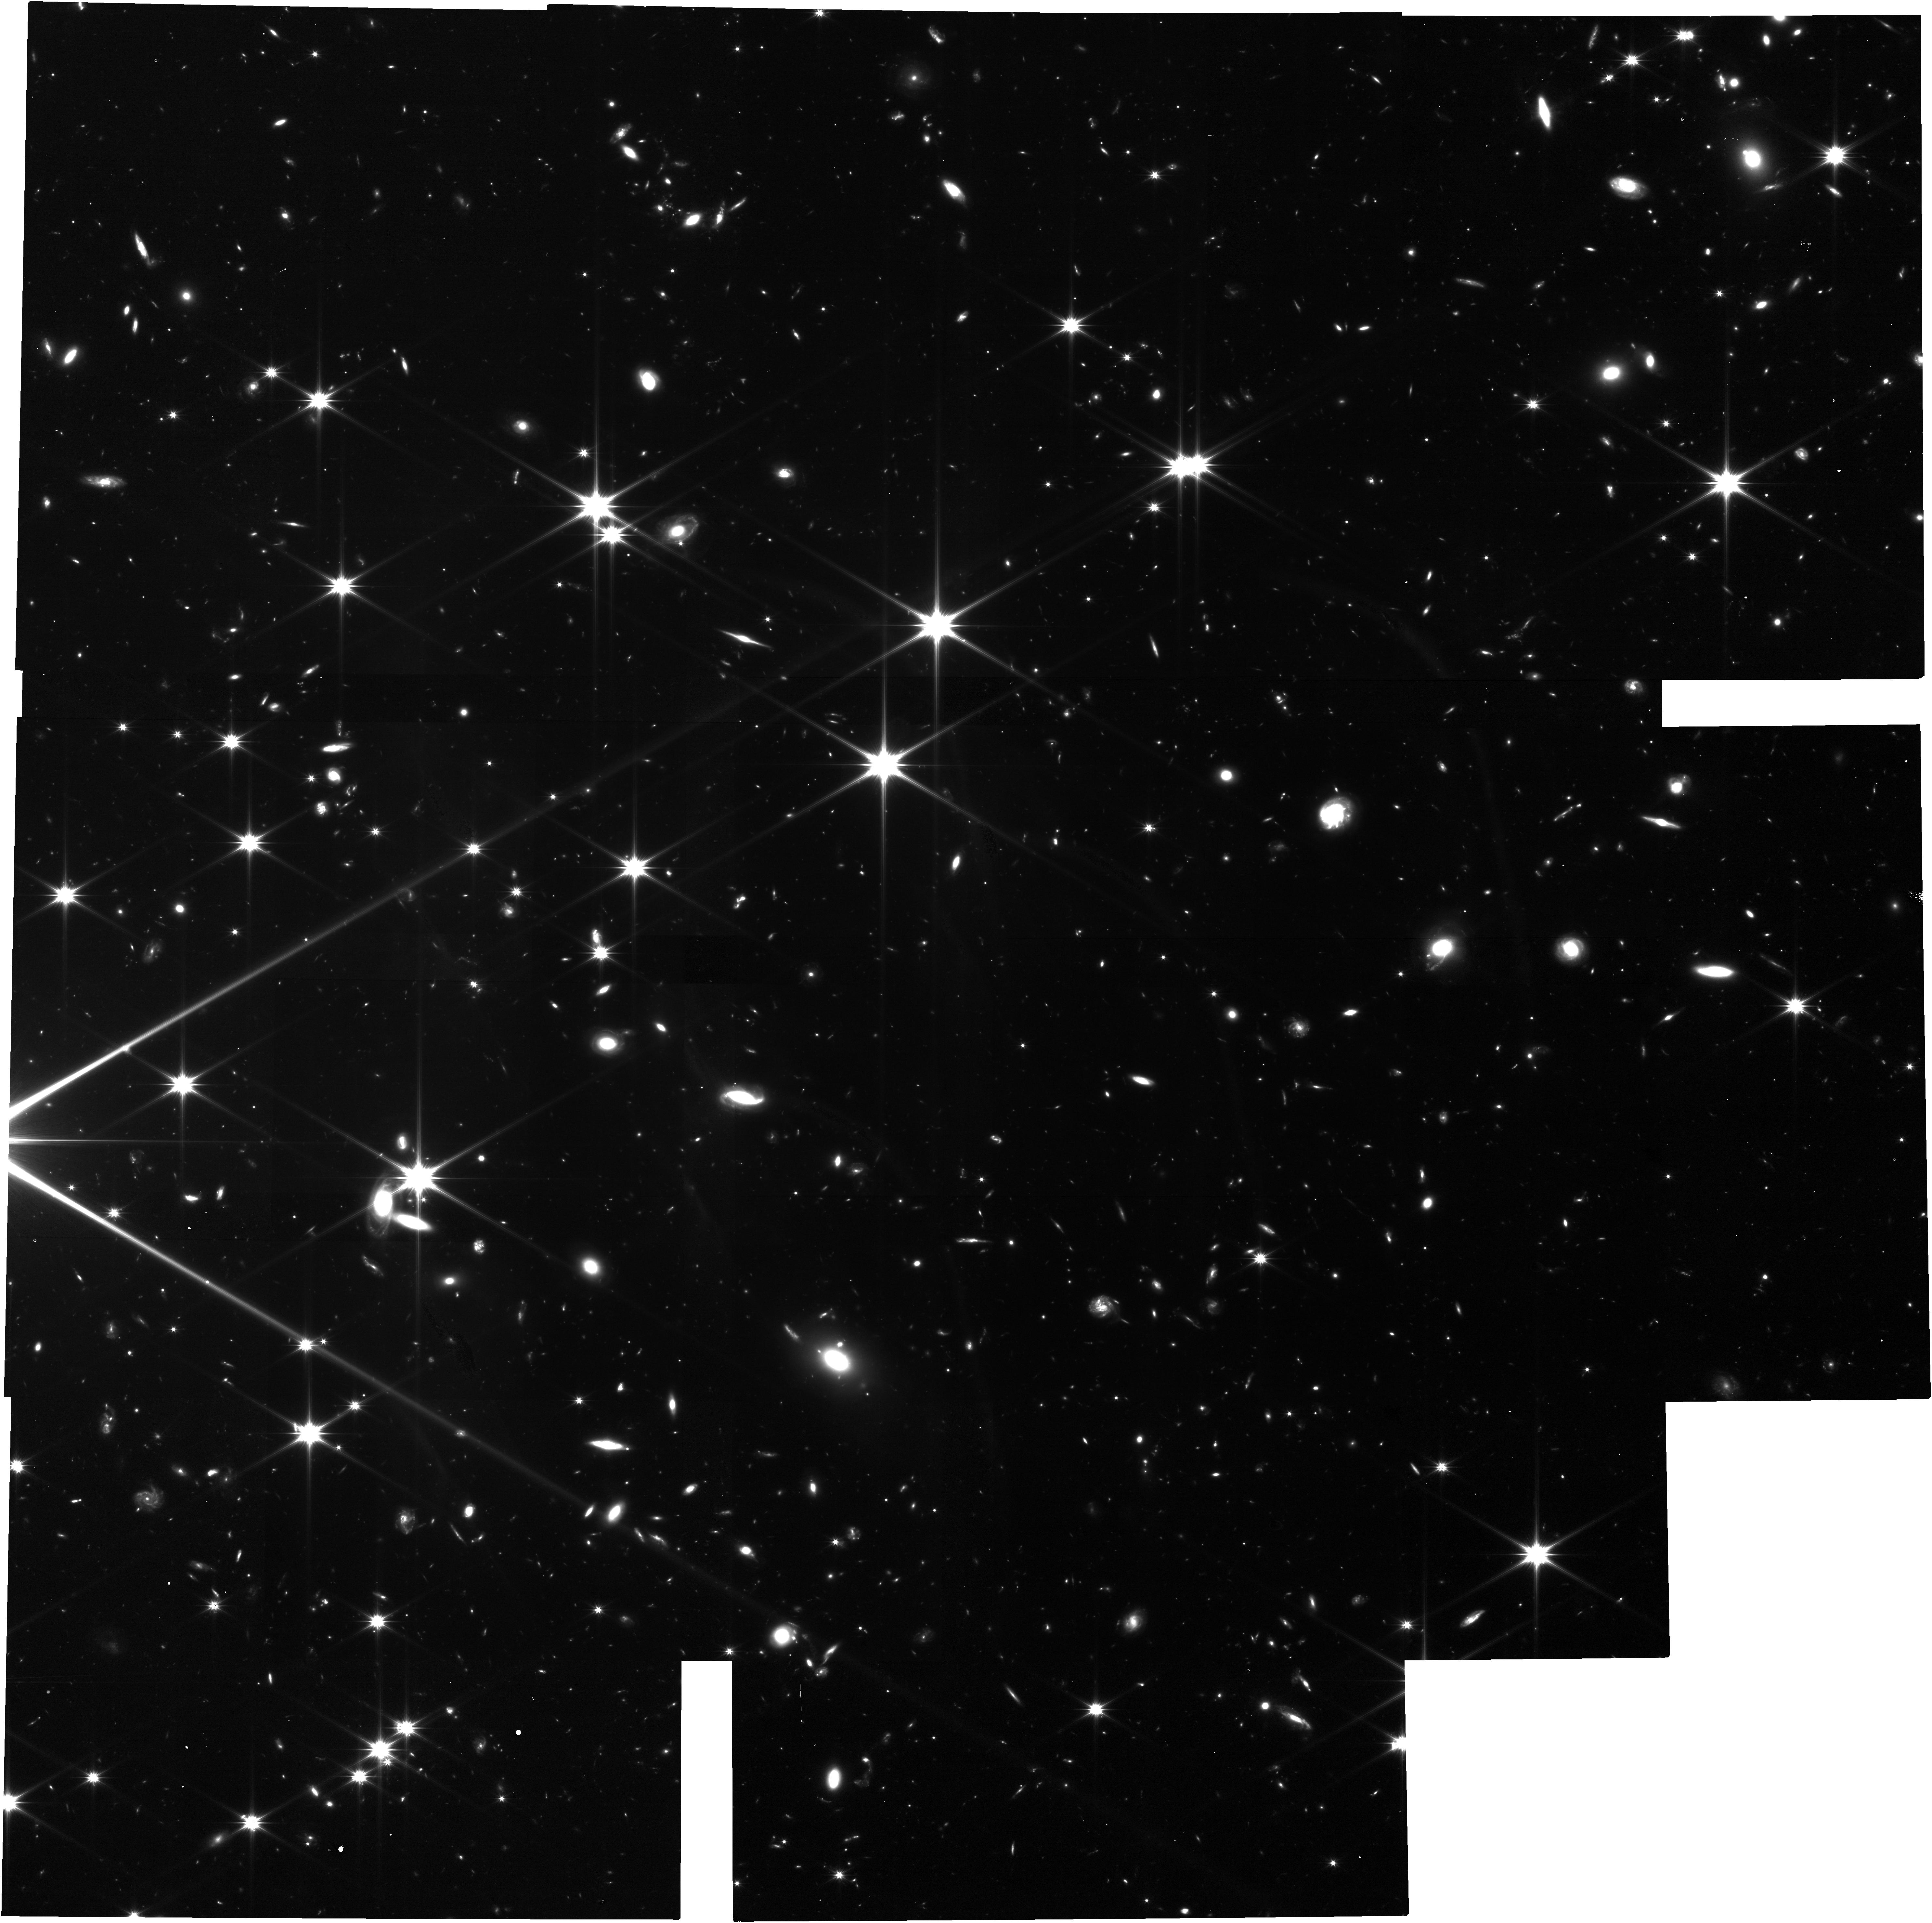
Target: GRB110112A
Instrument: NIRCAM
Filter: F150W2
Exposure: 2.1 h
Observation ID: jw03134-o004_t004_nircam_clear-f150w2

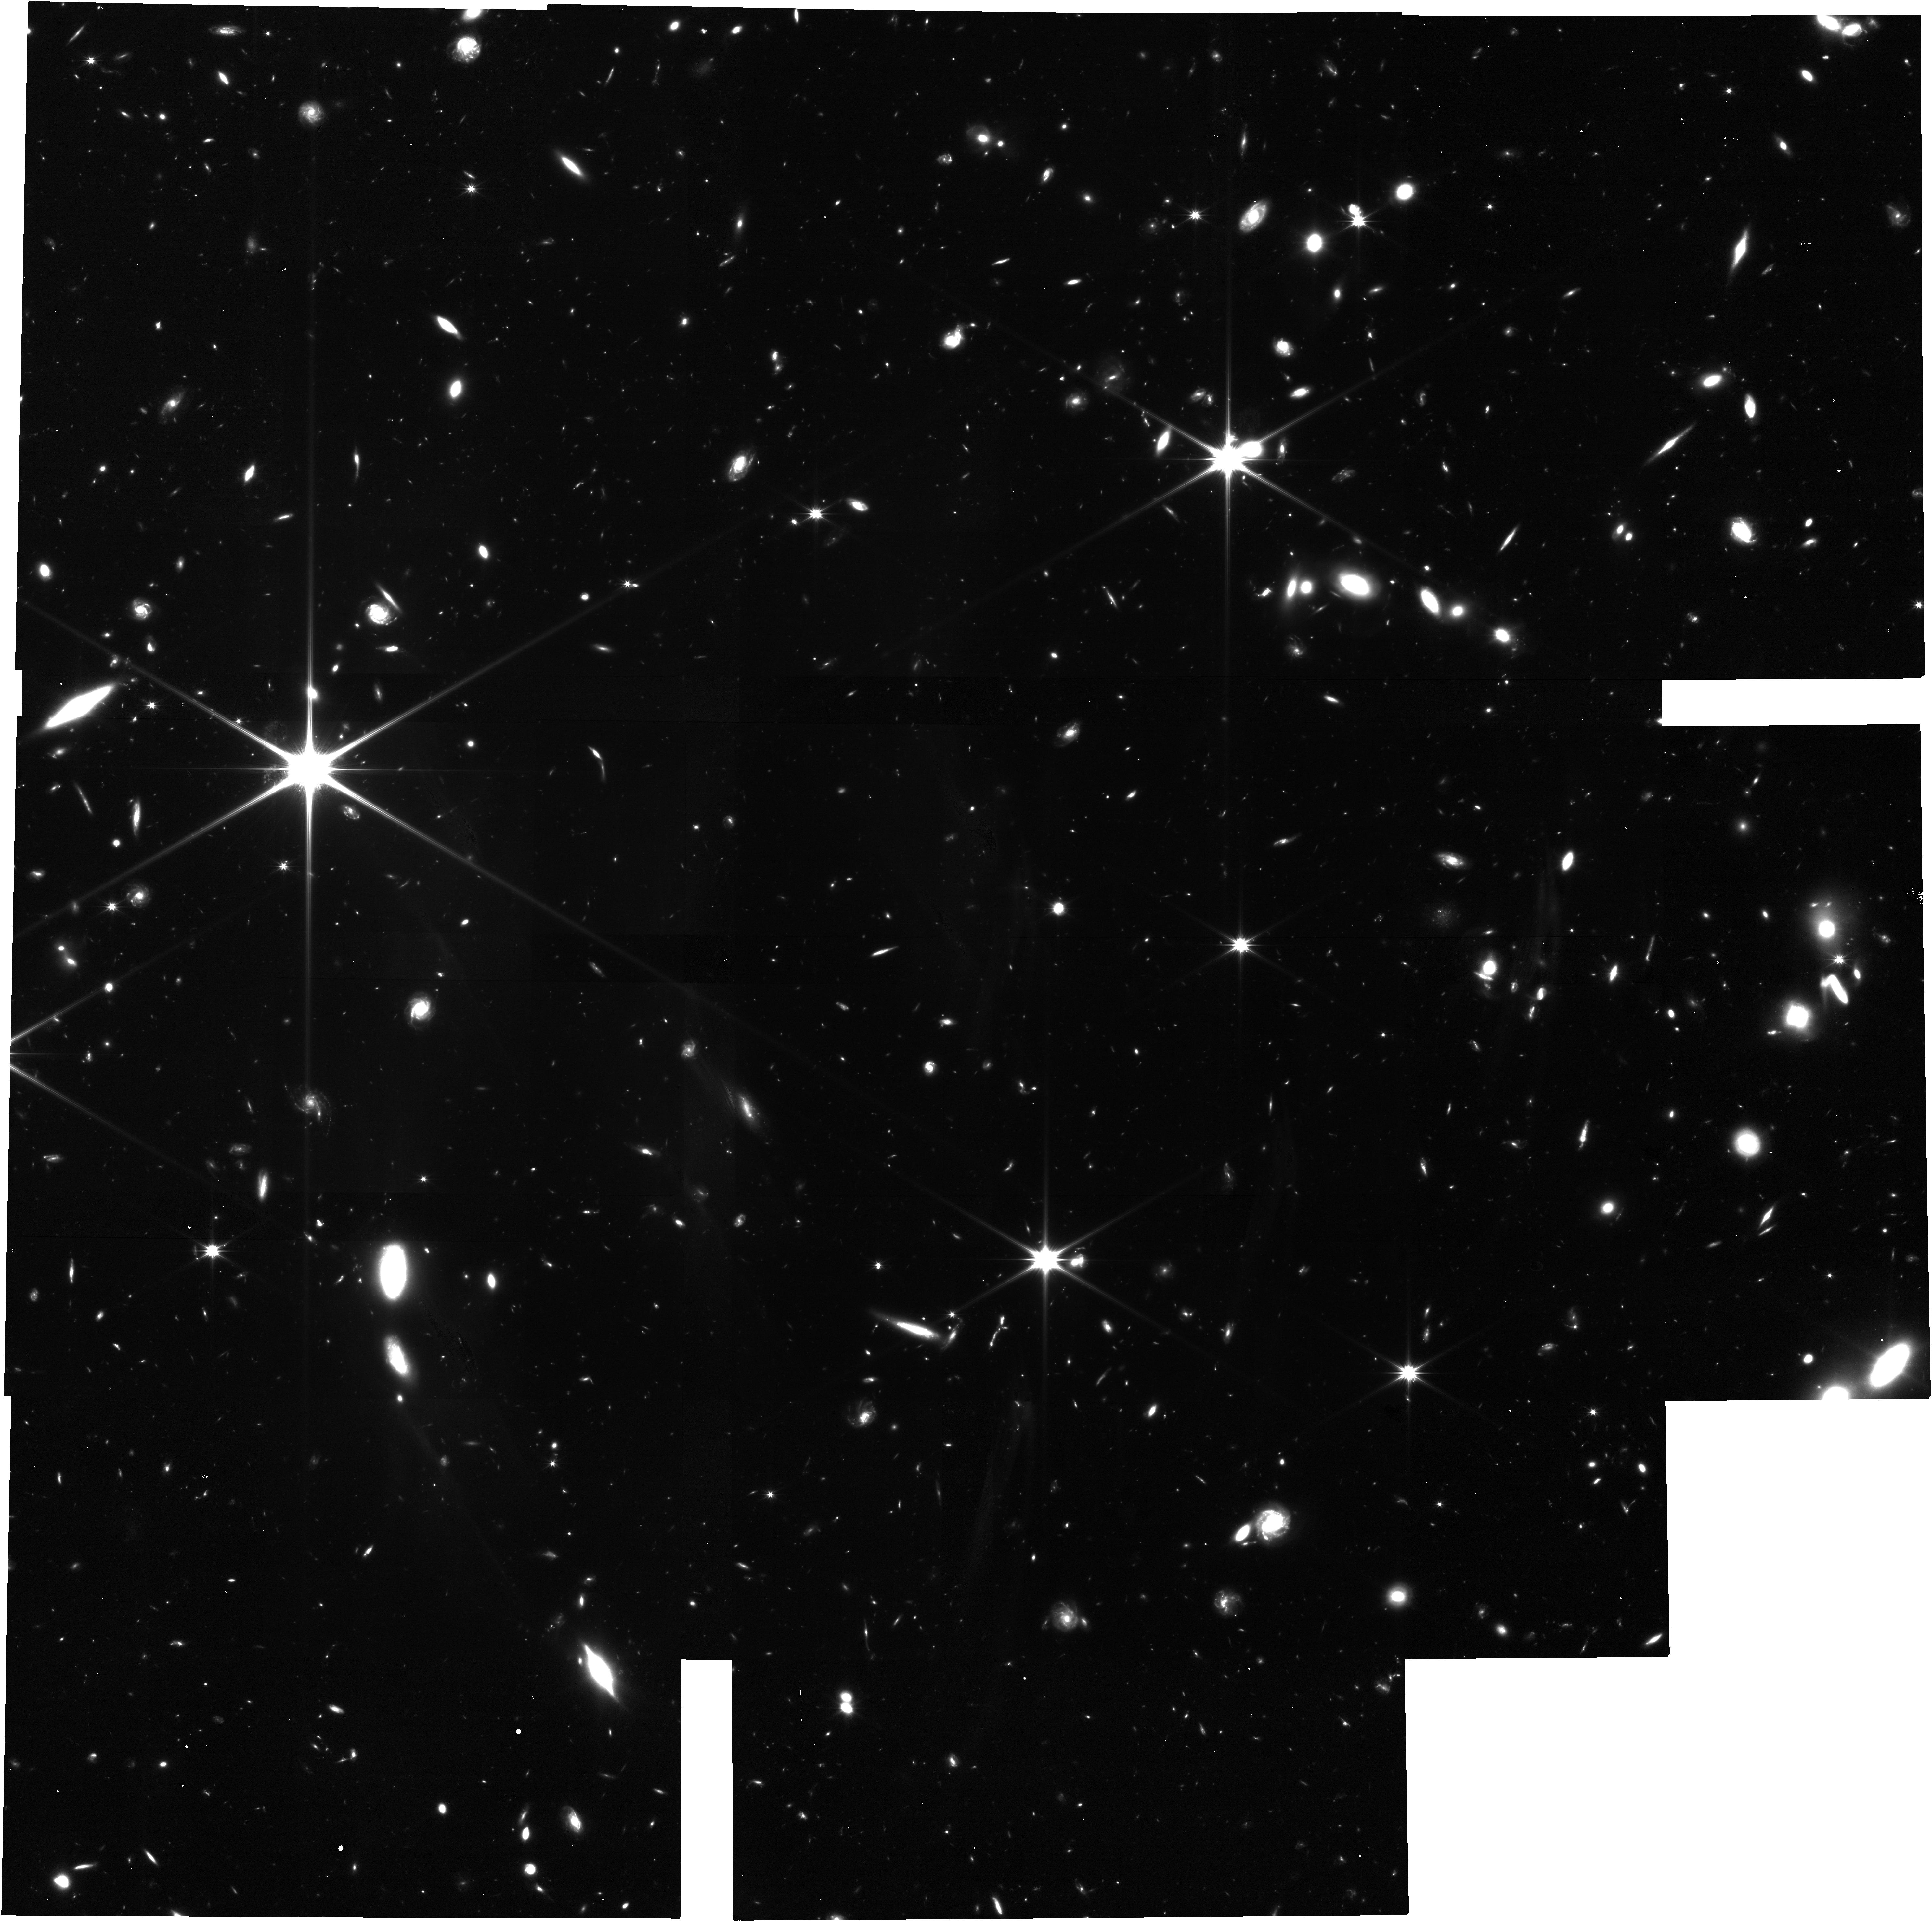
Target: GRB150423A
Instrument: NIRCAM
Filter: F150W2
Exposure: 2.1 h
Observation ID: jw03134-o006_t006_nircam_clear-f150w2

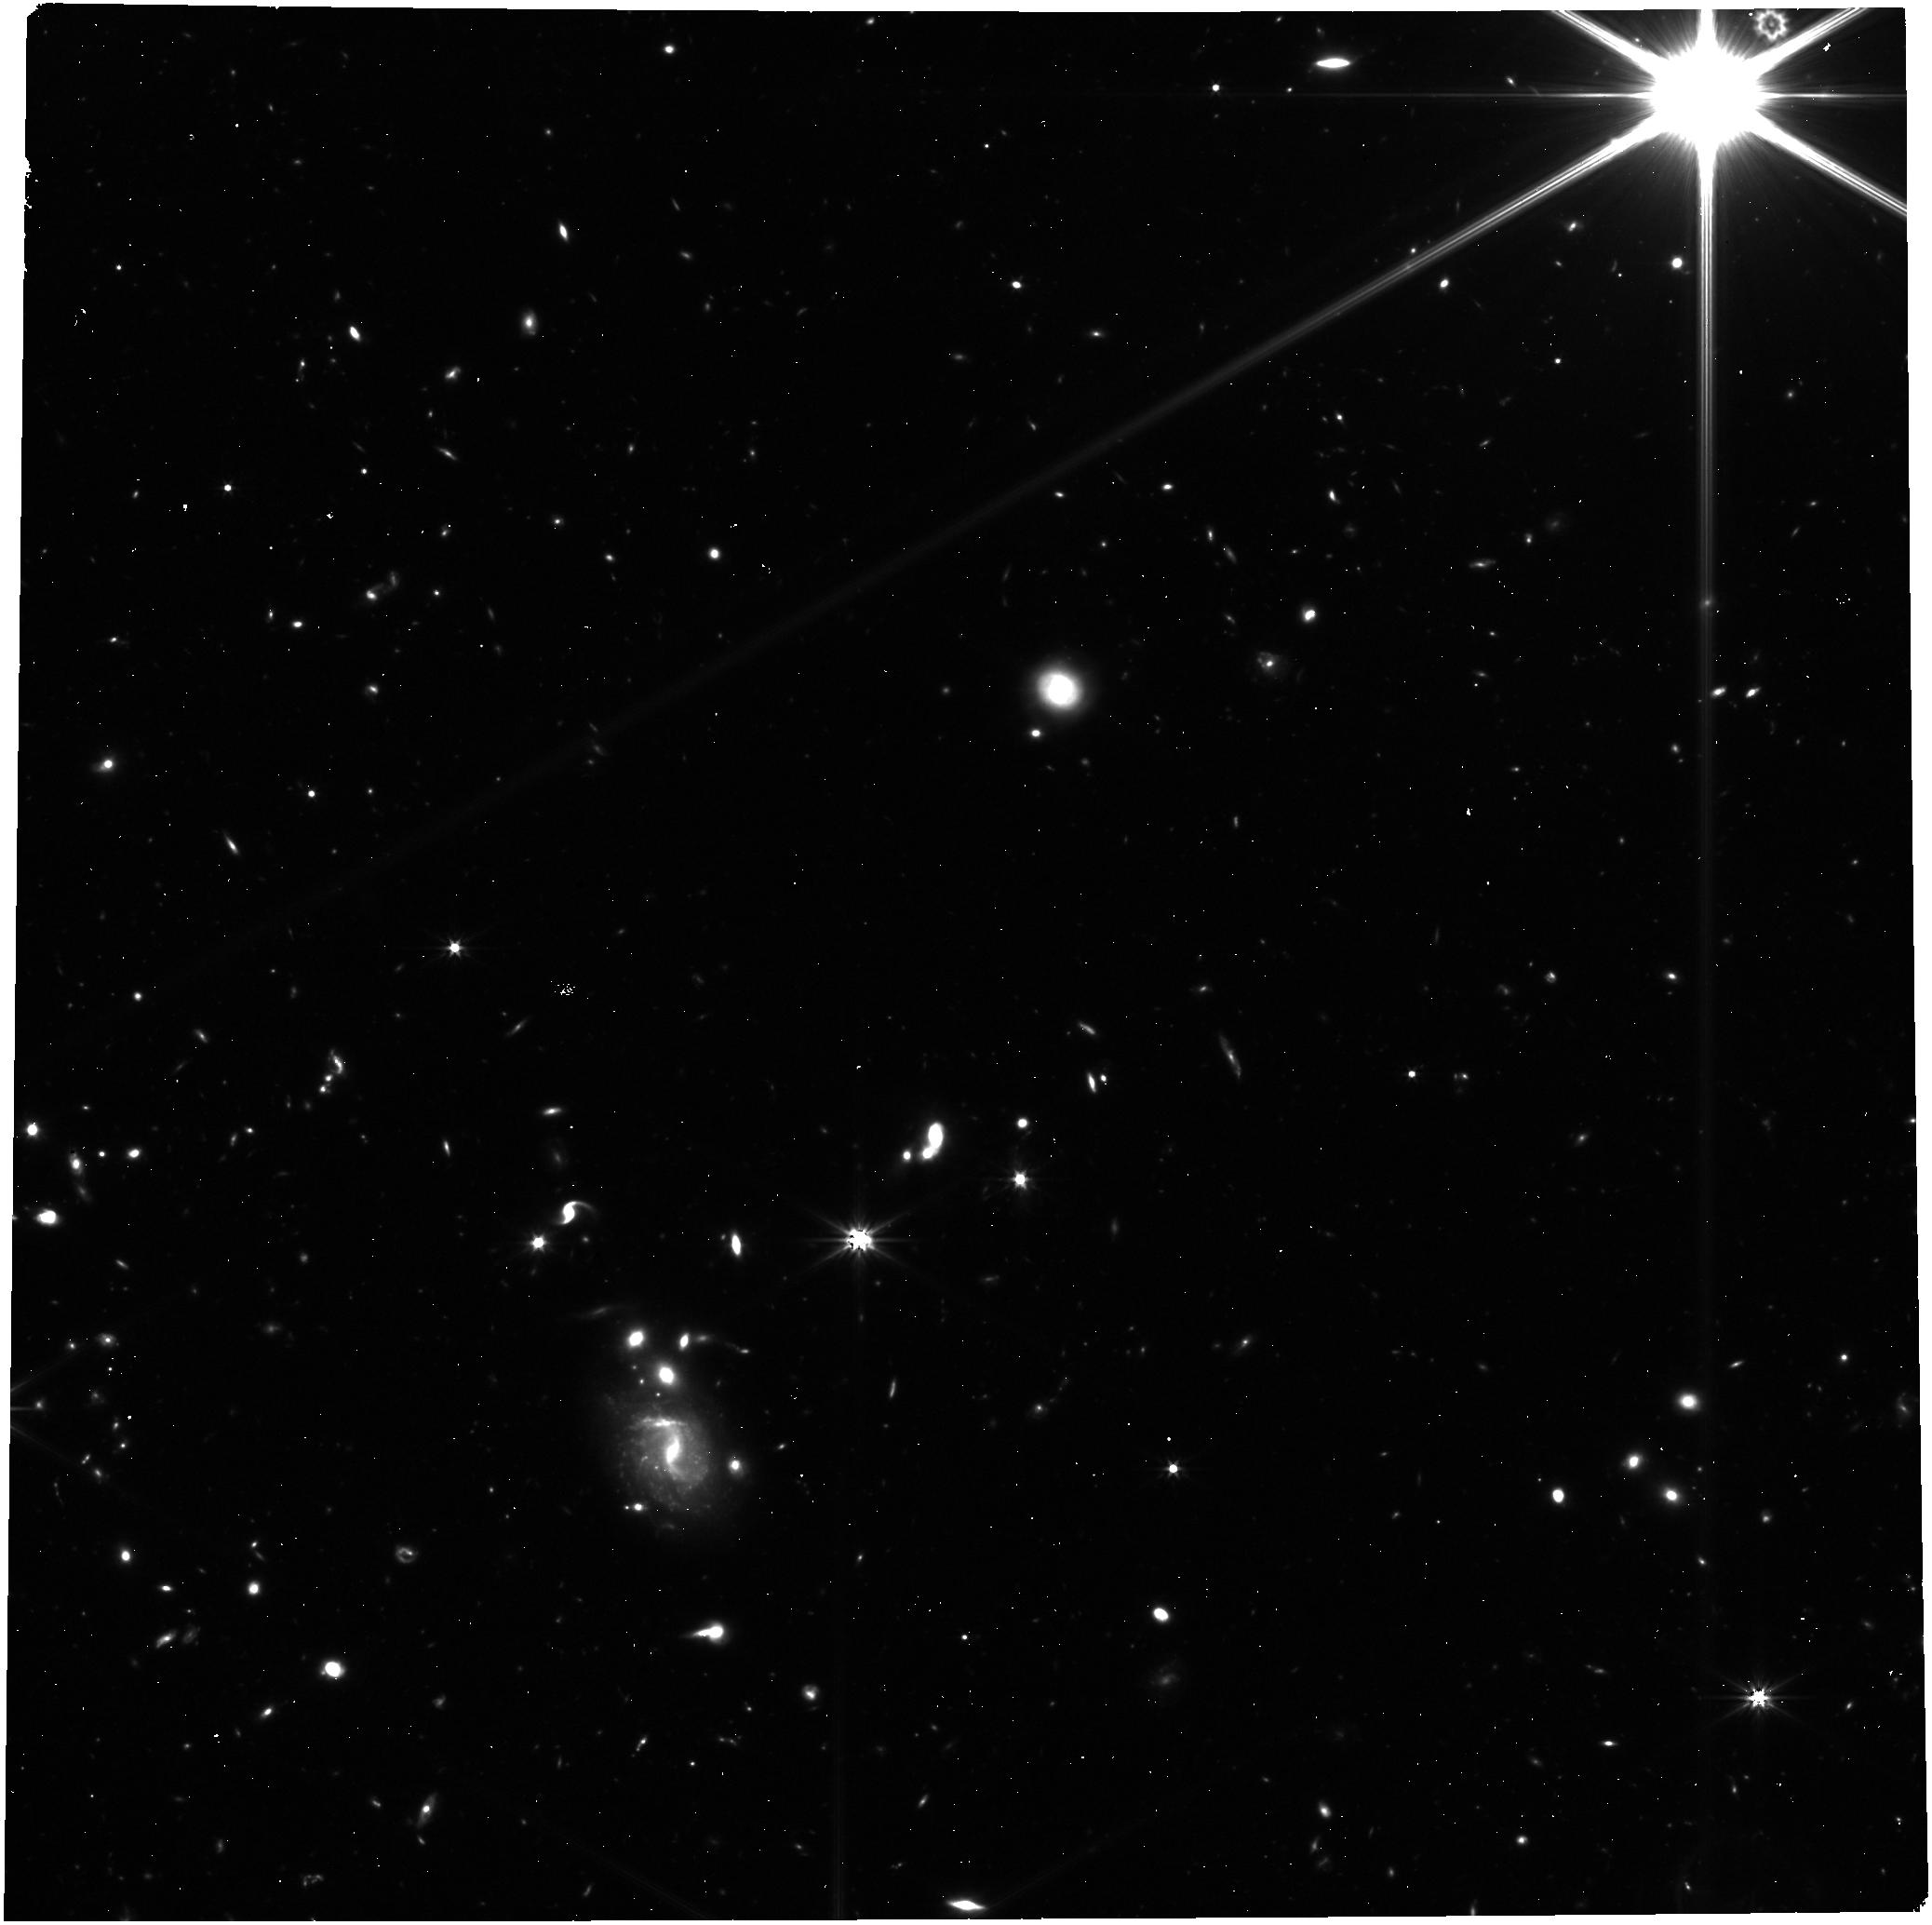
Target: GRB130912A
Instrument: NIRCAM
Filter: F322W2
Exposure: 31 min
Observation ID: jw03134-o005_t005_nircam_clear-f322w2

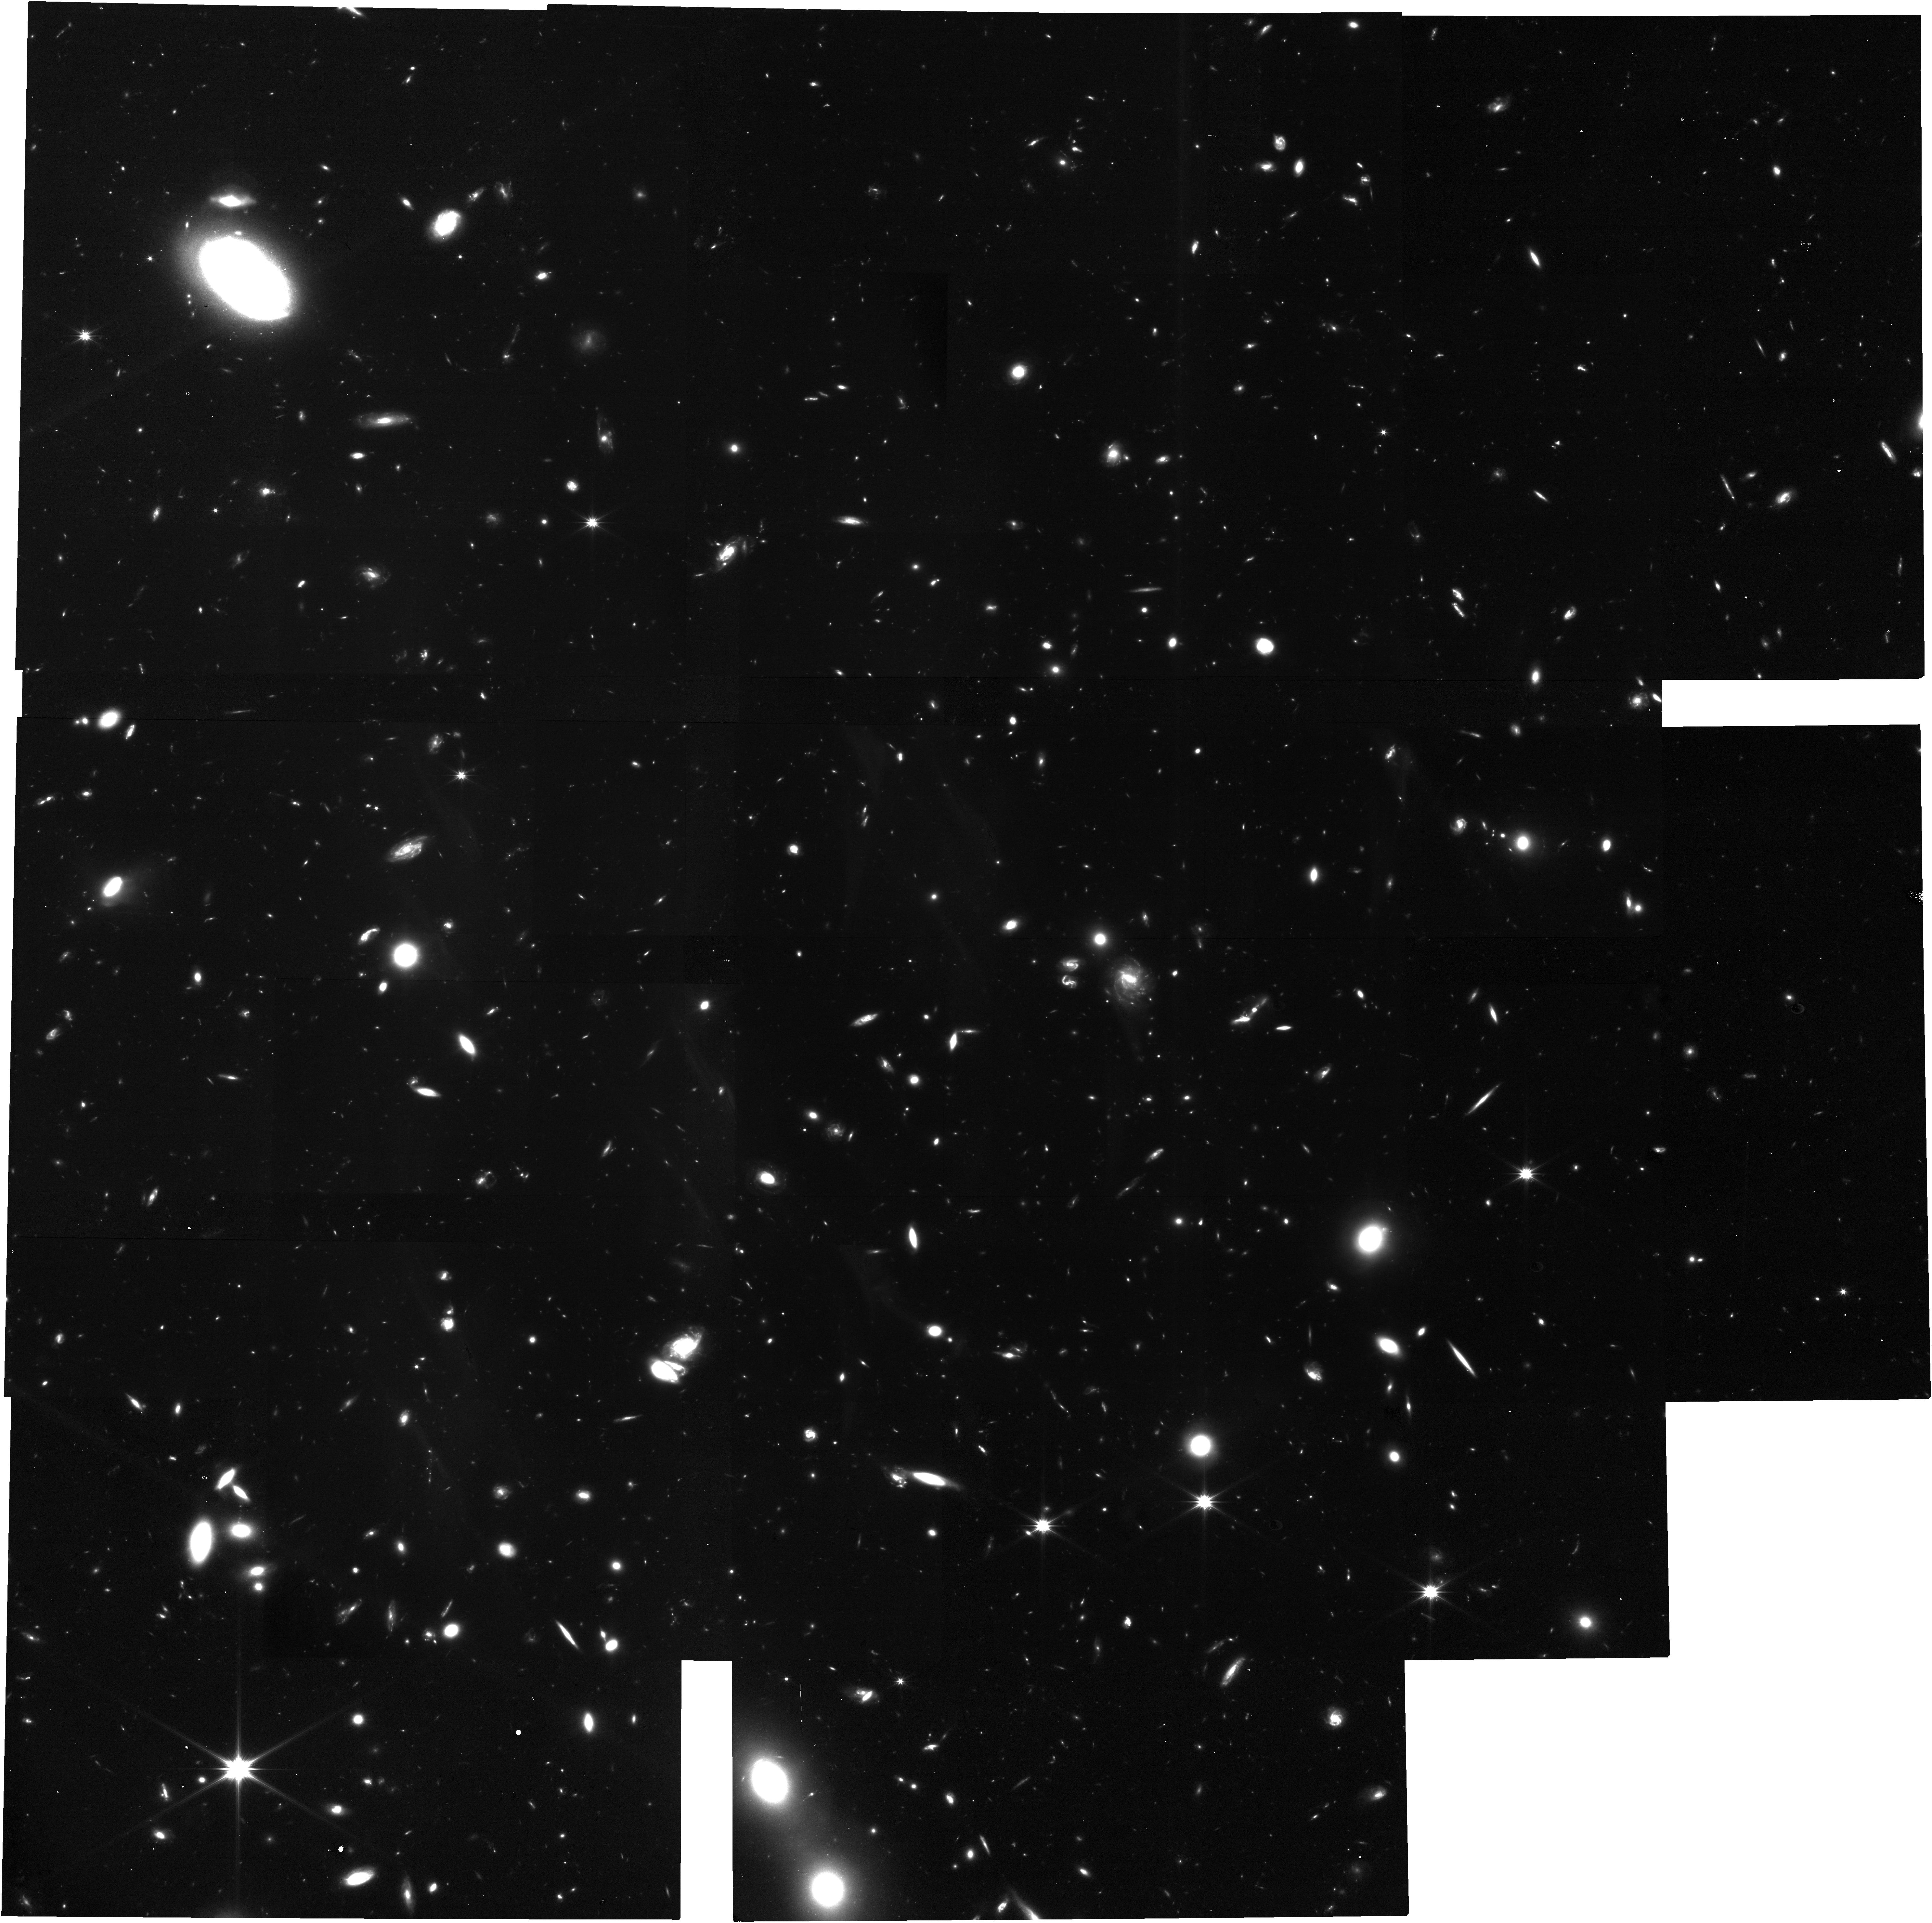
Target: GRB090515
Instrument: NIRCAM
Filter: F150W2
Exposure: 2.1 h
Observation ID: jw03134-o002_t002_nircam_clear-f150w2

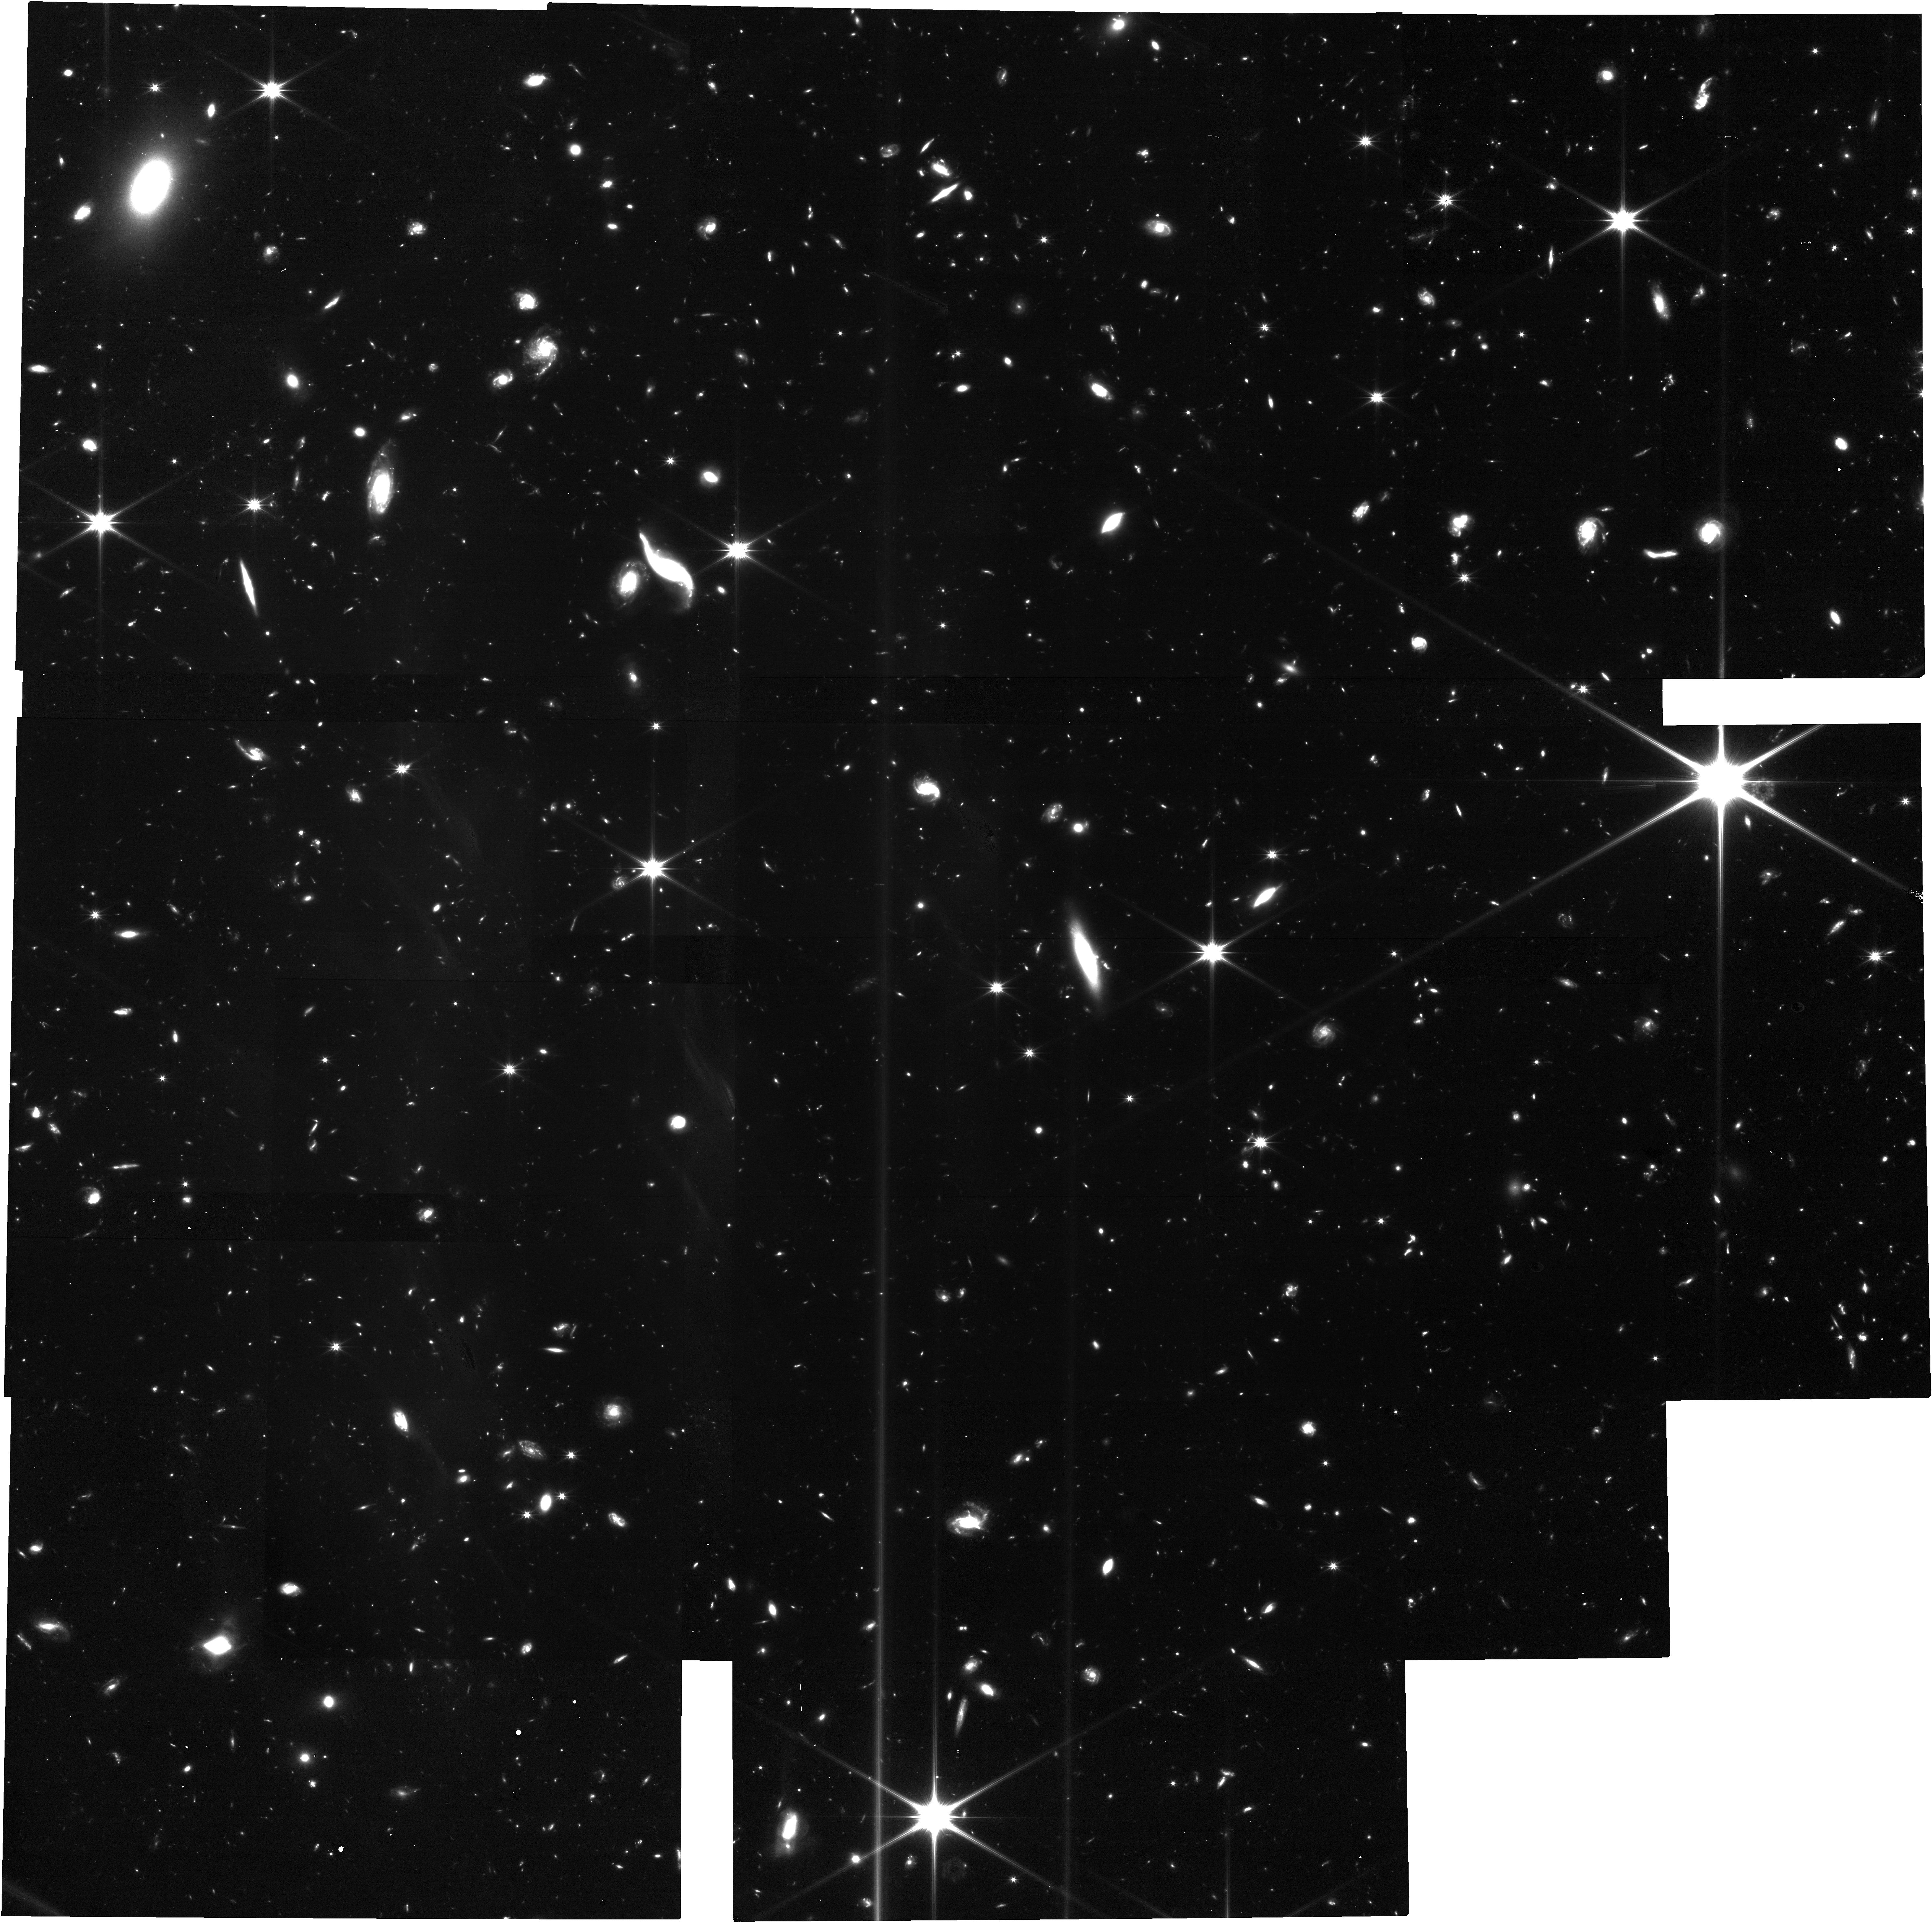
Target: GRB061201
Instrument: NIRCAM
Filter: F150W2
Exposure: 2.1 h
Observation ID: jw03134-o001_t001_nircam_clear-f150w2

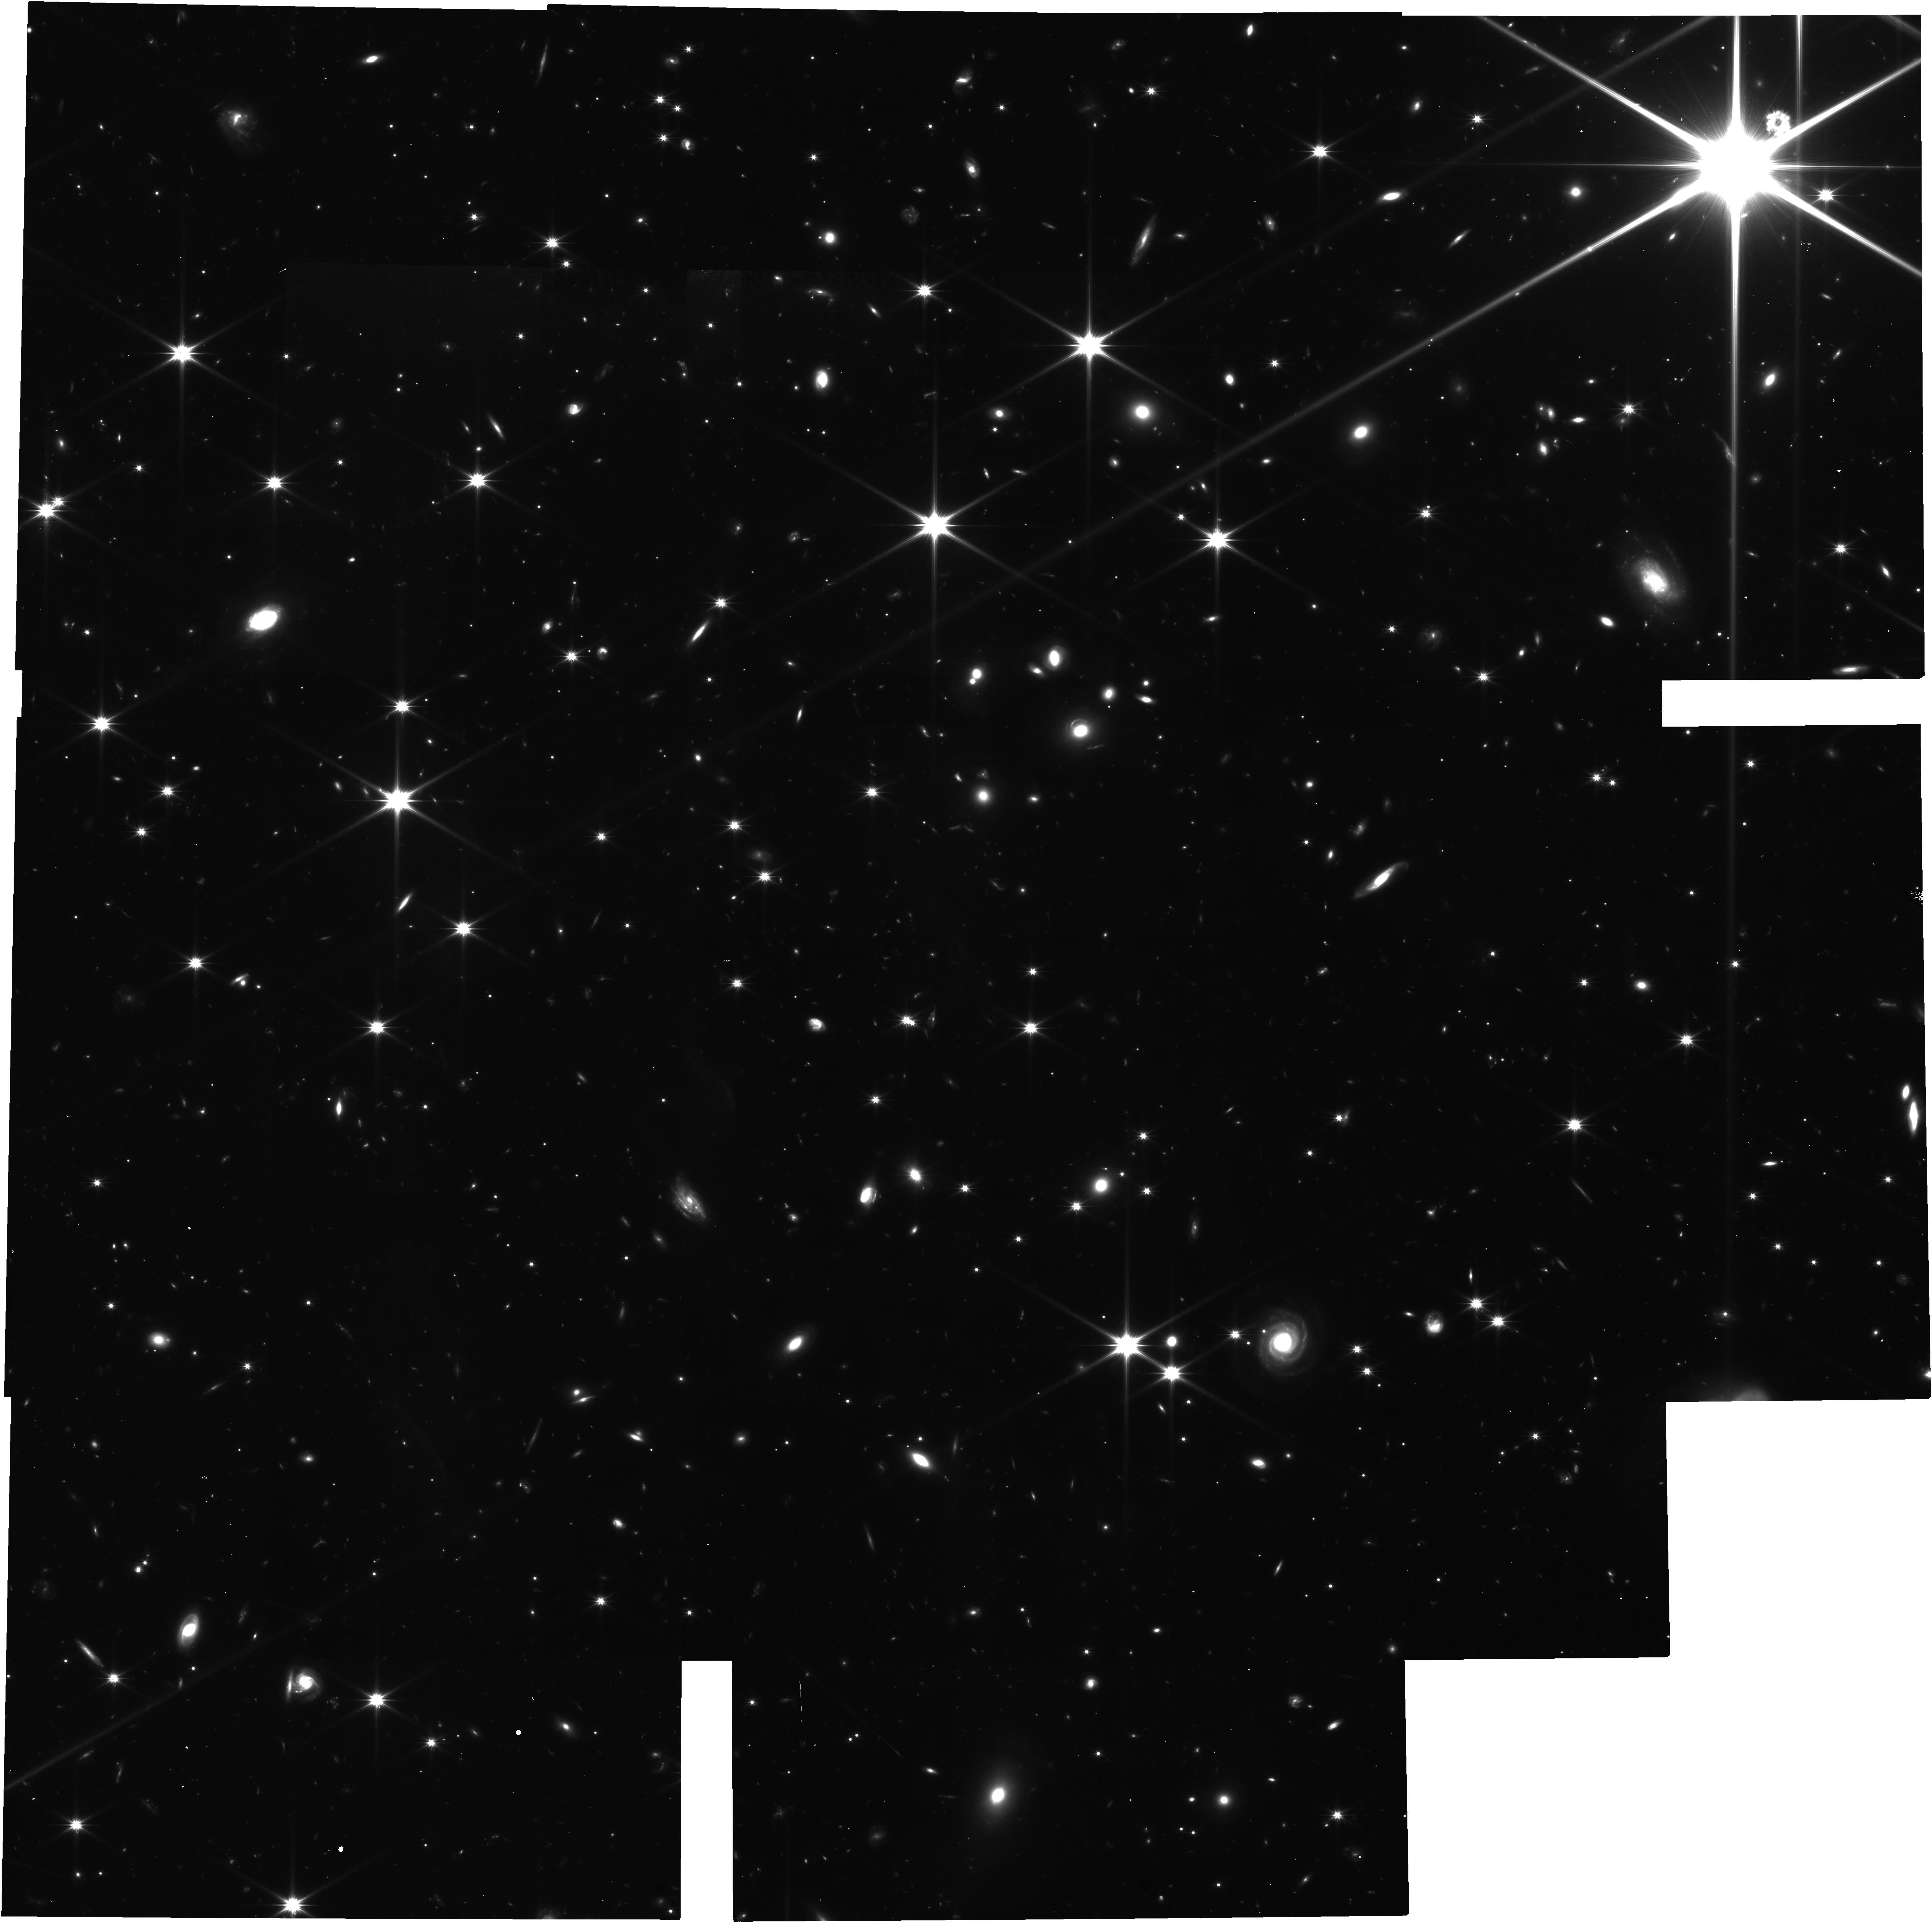
Target: GRB091109B
Instrument: NIRCAM
Filter: F150W2
Exposure: 2.1 h
Observation ID: jw03134-o003_t003_nircam_clear-f150w2

The Origins of Hostless Short Gamma-ray Bursts (PI: Gompertz, Benjamin Paul)

Short gamma-ray bursts (SGRBs) are explosive transients that can be seen at cosmological distances. They have been confirmed to be driven by compact object mergers and to produce kilonovae, the radioactive signature of heavy element nucleosynthesis. SGRBs are therefore valuable markers for r-process enrichment throughout the Universe, and for the rates and merger delay times of compact binaries through cosmic time. Because they fade fast, their redshifts must be derived via association with a likely host galaxy, whose redshift is measured as a proxy. However, in a number of cases no suitable host is seen to HST depths, despite precise (sub-arcsecond) localisations of the burst position. This could indicate that the compact binary travelled a substantial distance from its host before merging, or that there is a faint and/or distant host galaxy as-yet undetected at the burst location. Here, we propose NIRCam photometric observations with JWST designed to disentangle these possibilities by searching for faint hosts in the redshift range 2< z < 3.5, which is poorly constrained by the available HST observations. Either outcome - highly kicked or high redshift - has profound implications for our understanding of the evolution of the Universe, encompassing binary evolution, natal kicks, merger delay times, gravitational-wave rates and follow-up strategy, r-process enrichment, and galaxy evolution.